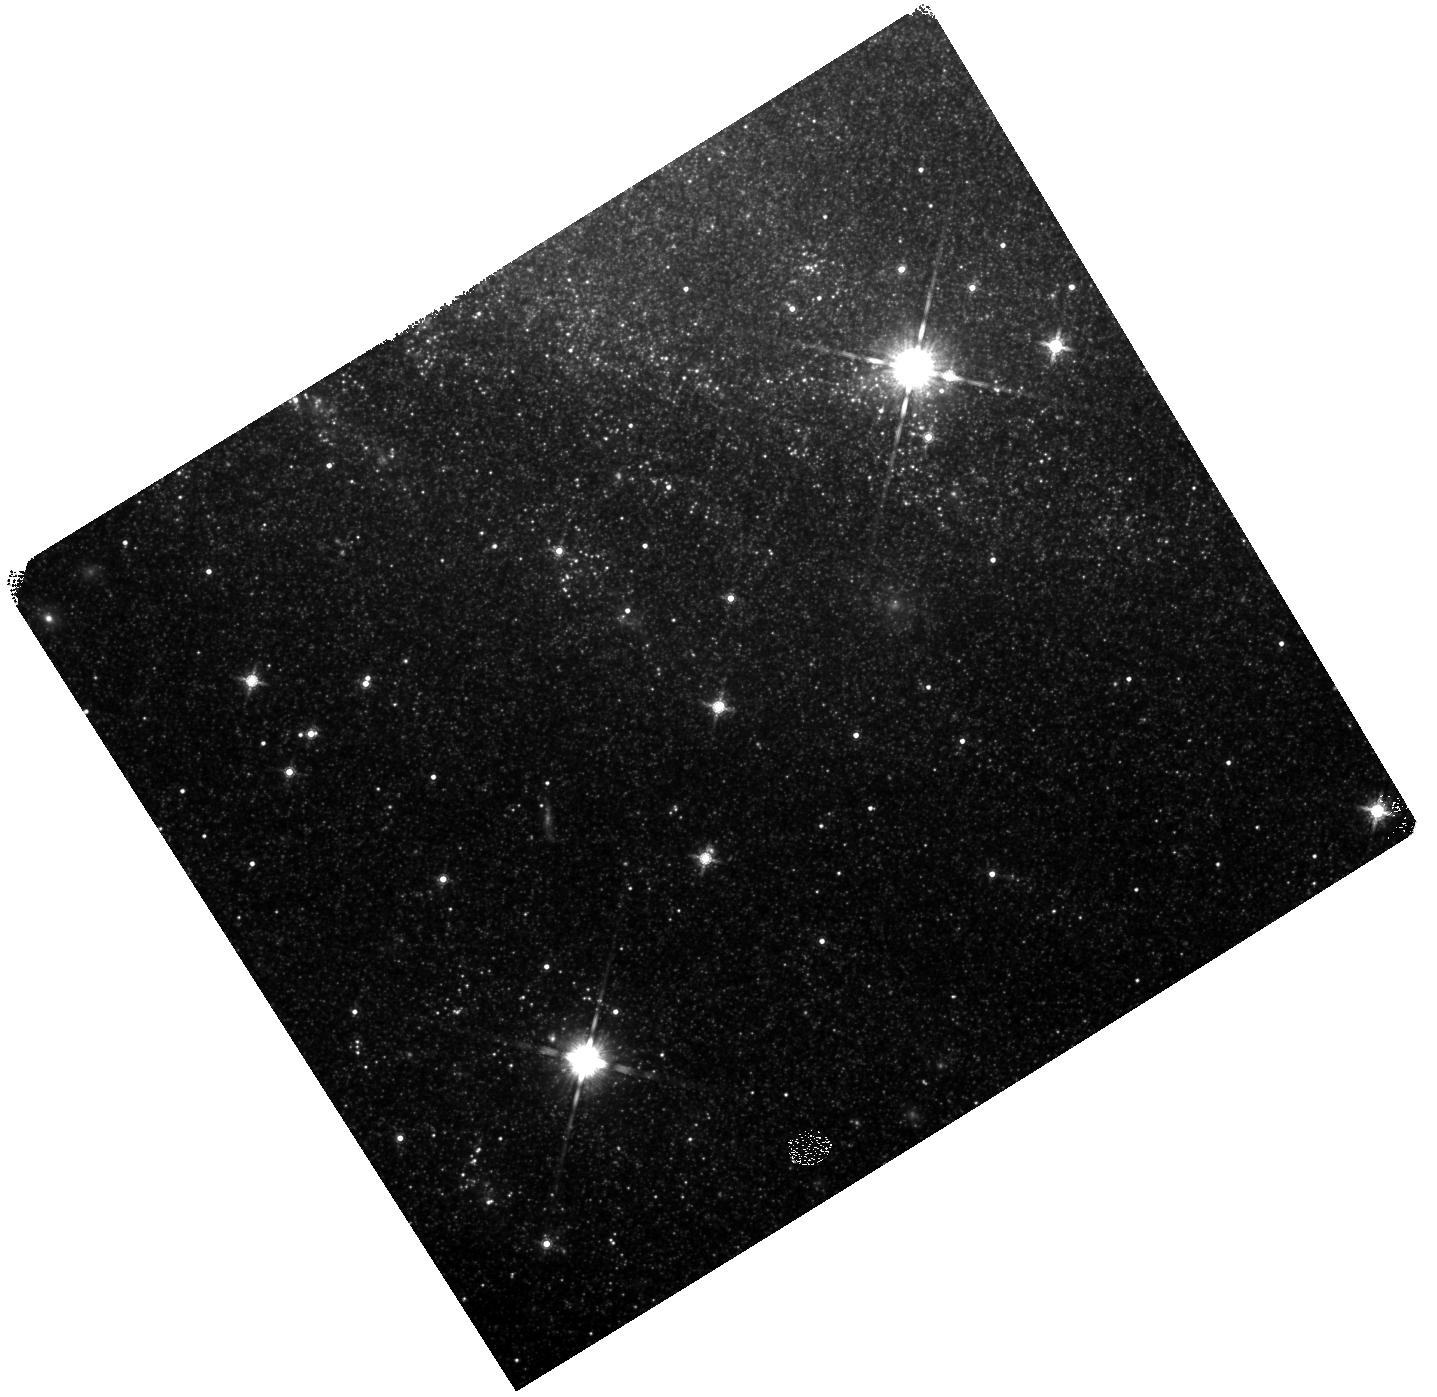
Target: SN2008S. Instrument: WFC3/IR. Filter: F160W. Exposure: 35 min. Observation ID: hst_12331_01_wfc3_ir_f160w_ibky01

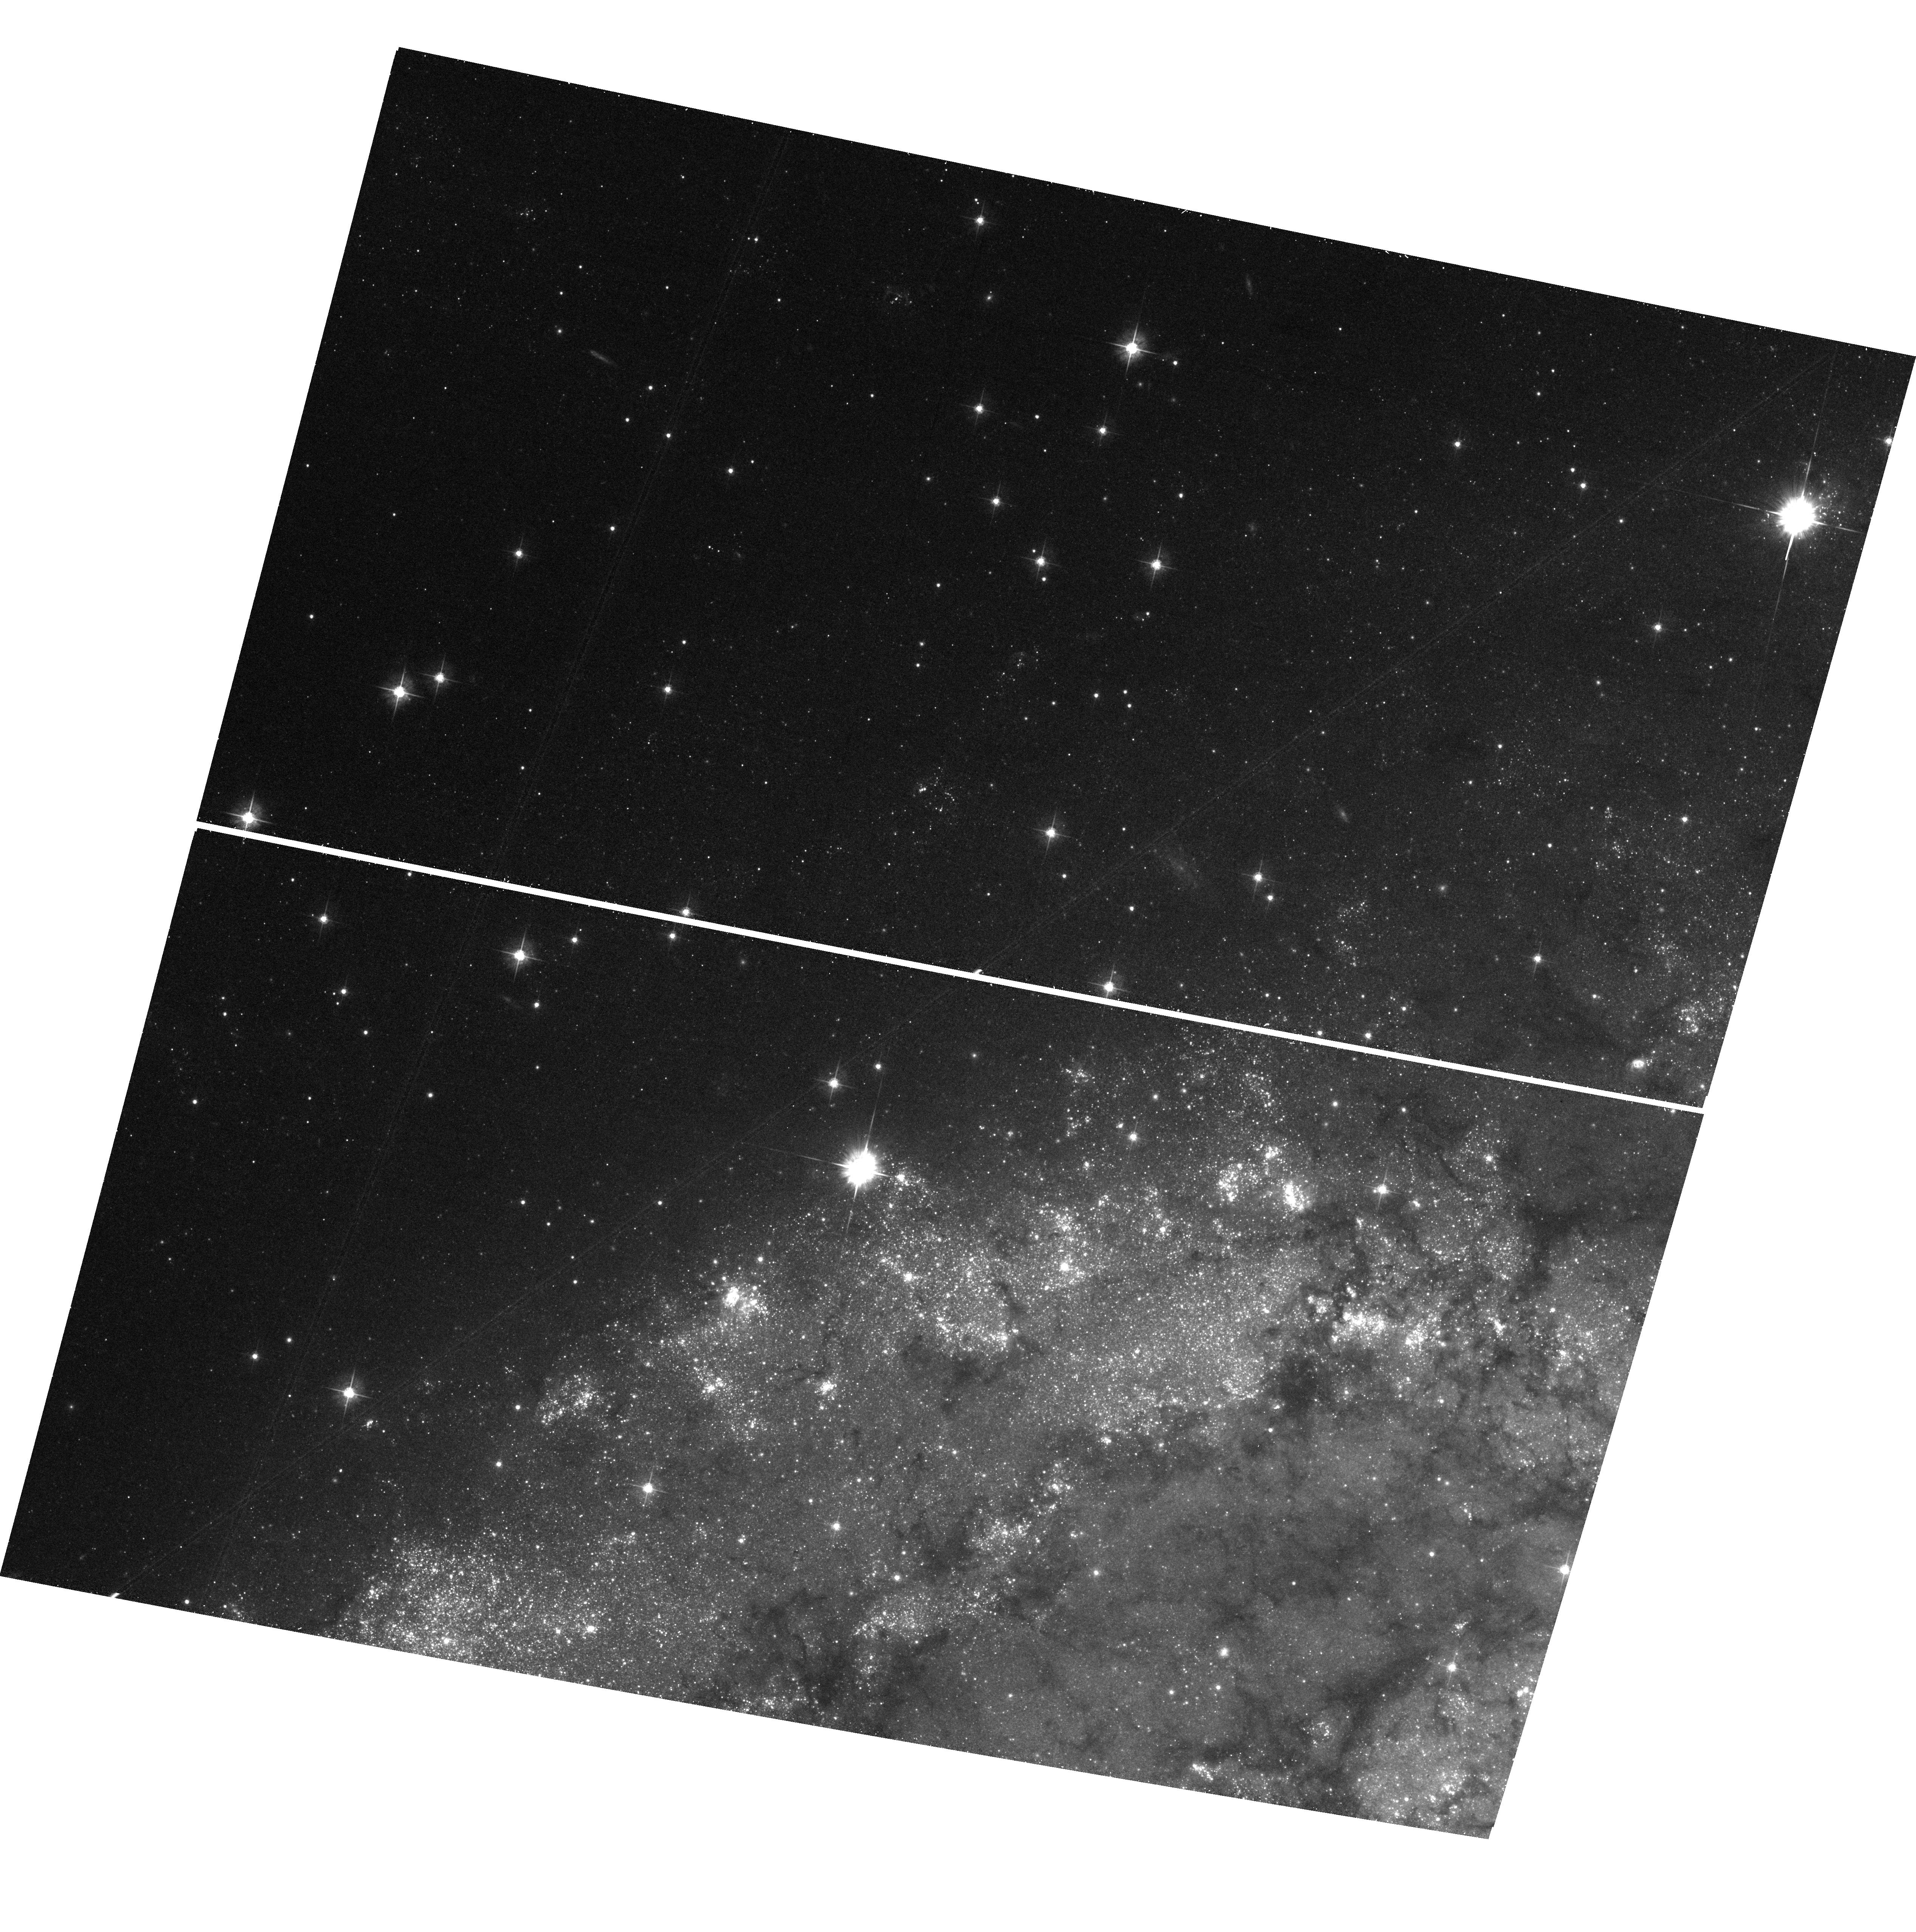
Target: field at RA 308.806°, Dec 60.192°. Instrument: ACS/WFC. Filter: F555W. Exposure: 40 min. Observation ID: hst_12331_02_acs_wfc_f555w_jbky02

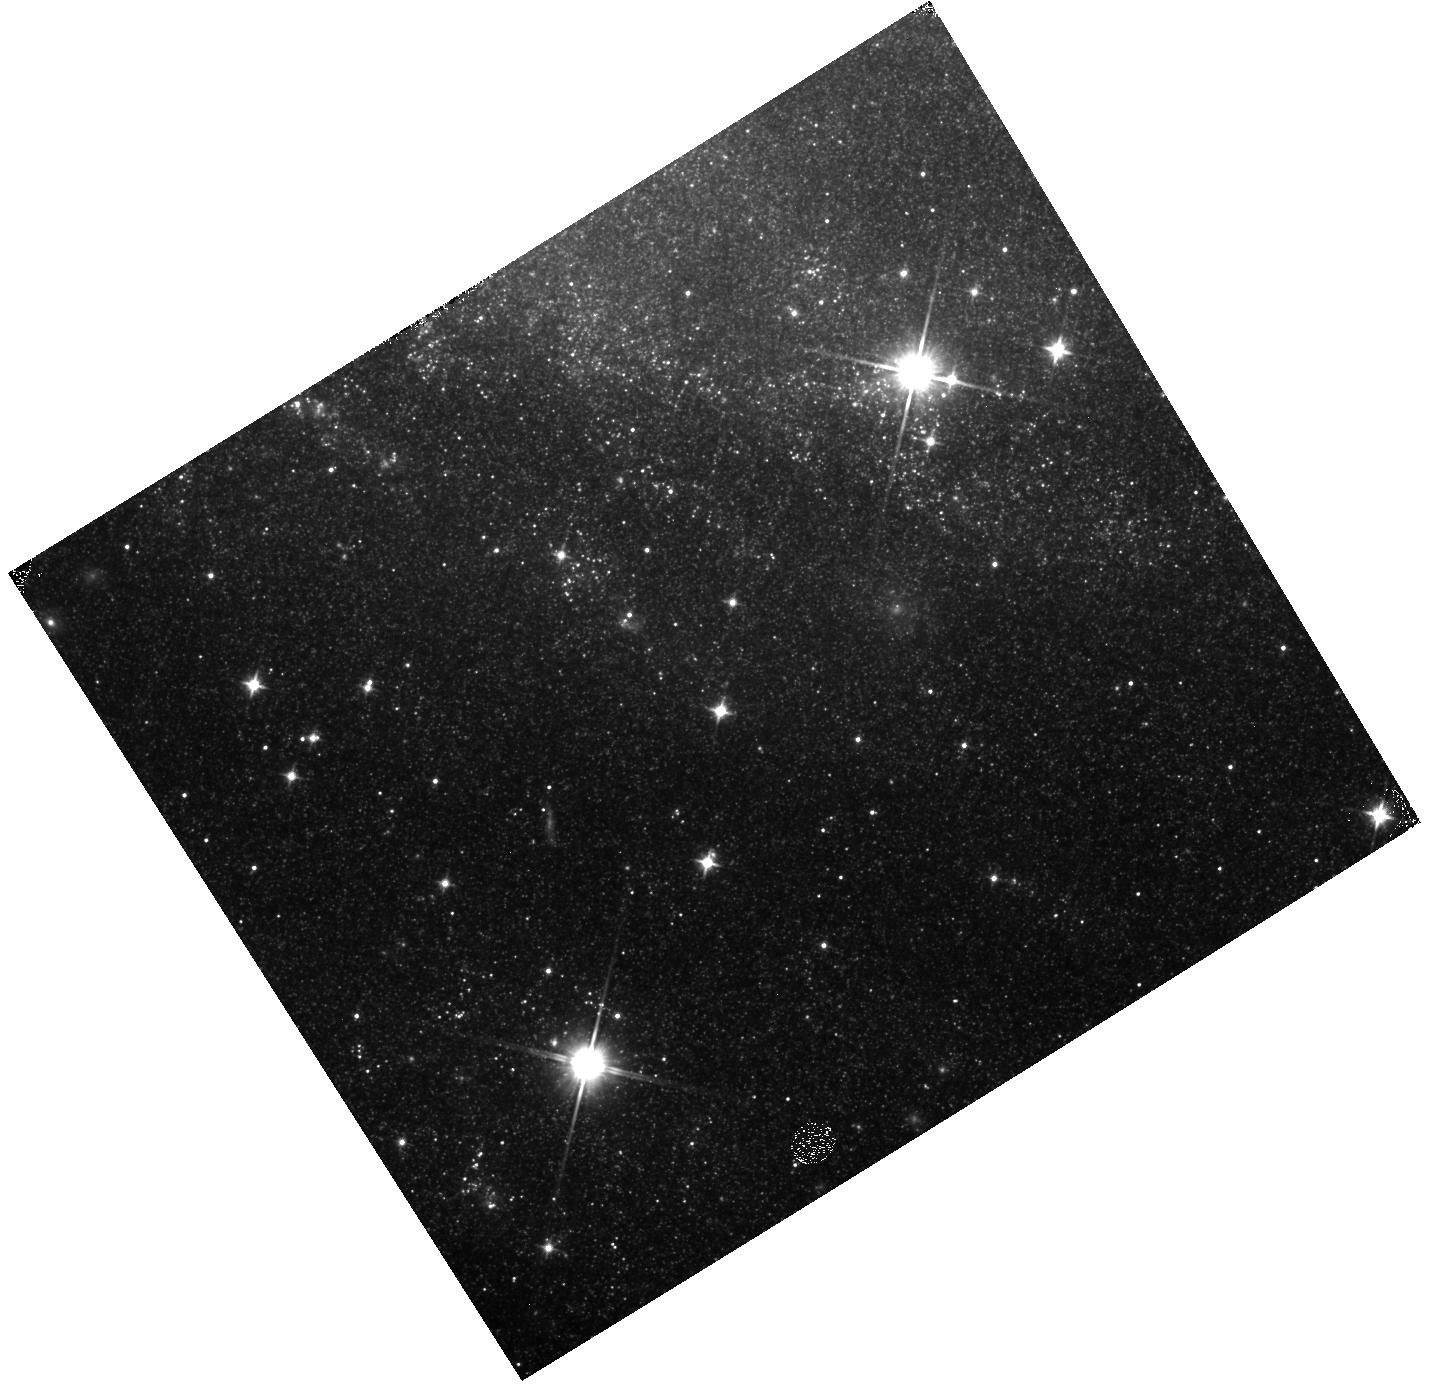
Target: SN2008S. Instrument: WFC3/IR. Filter: F110W. Exposure: 13 min. Observation ID: hst_12331_02_wfc3_ir_f110w_ibky02

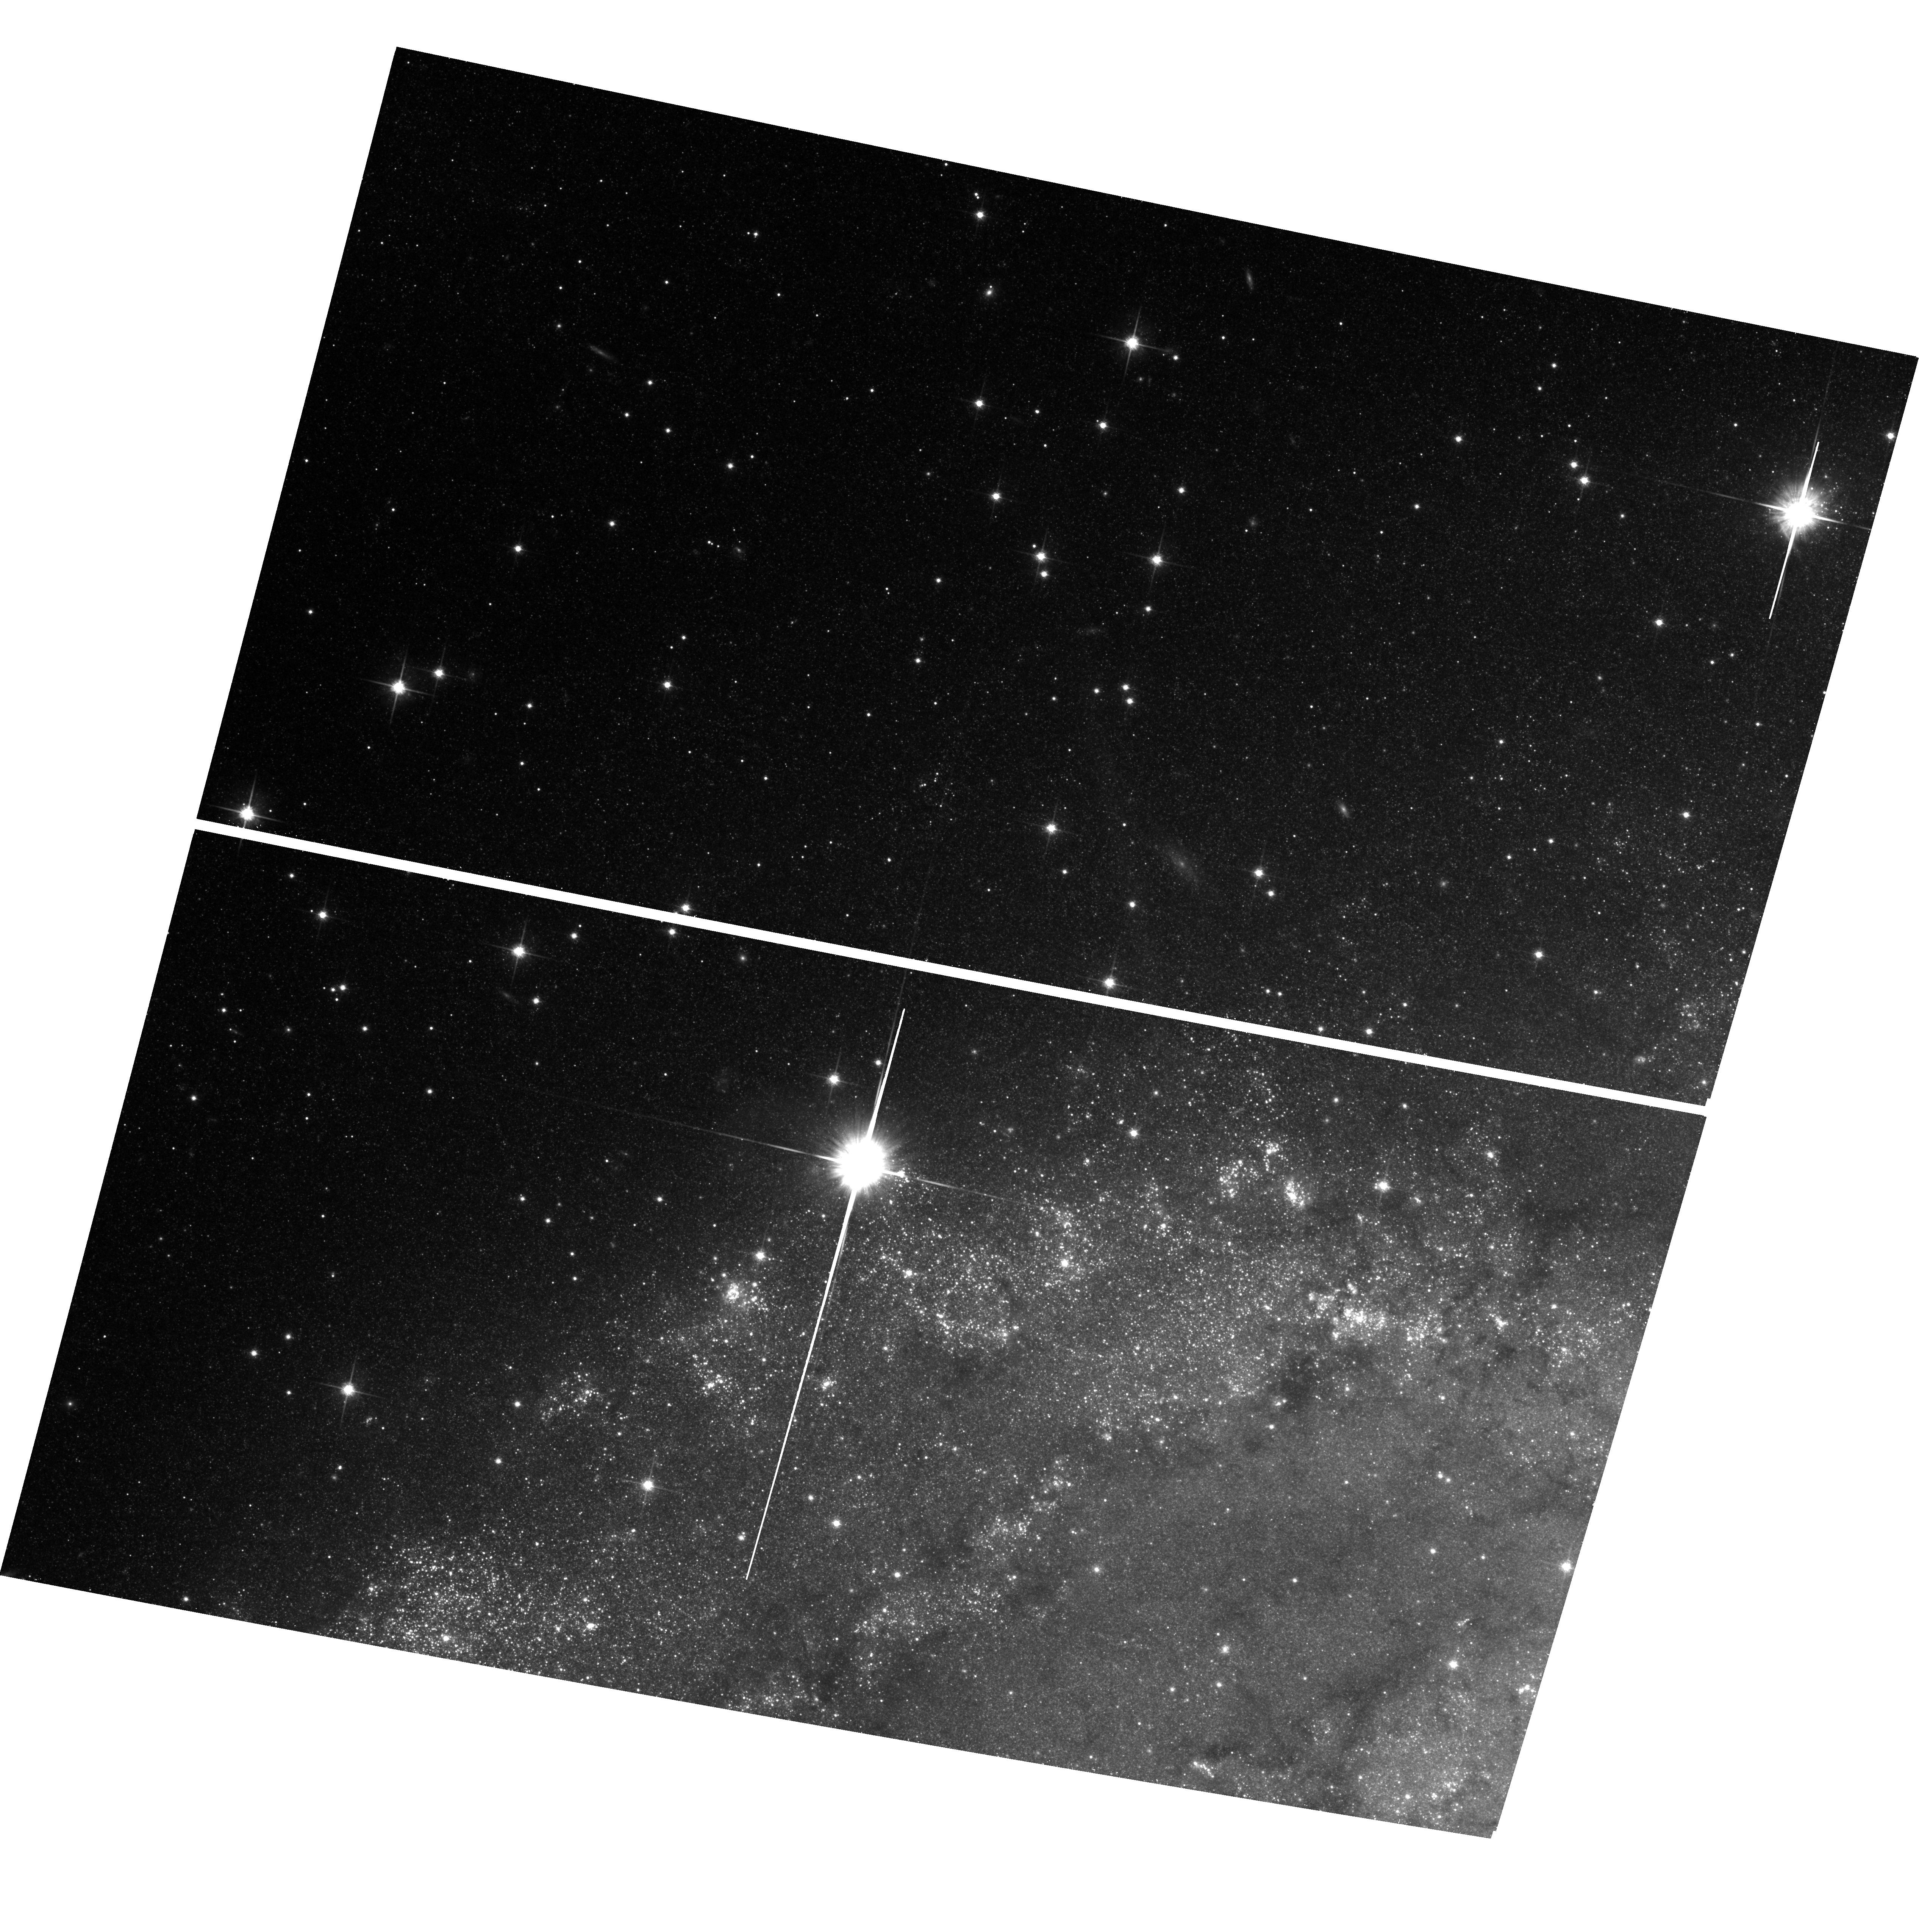
Target: field at RA 308.806°, Dec 60.192°. Instrument: ACS/WFC. Filter: F814W. Exposure: 40 min. Observation ID: hst_12331_01_acs_wfc_f814w_jbky01

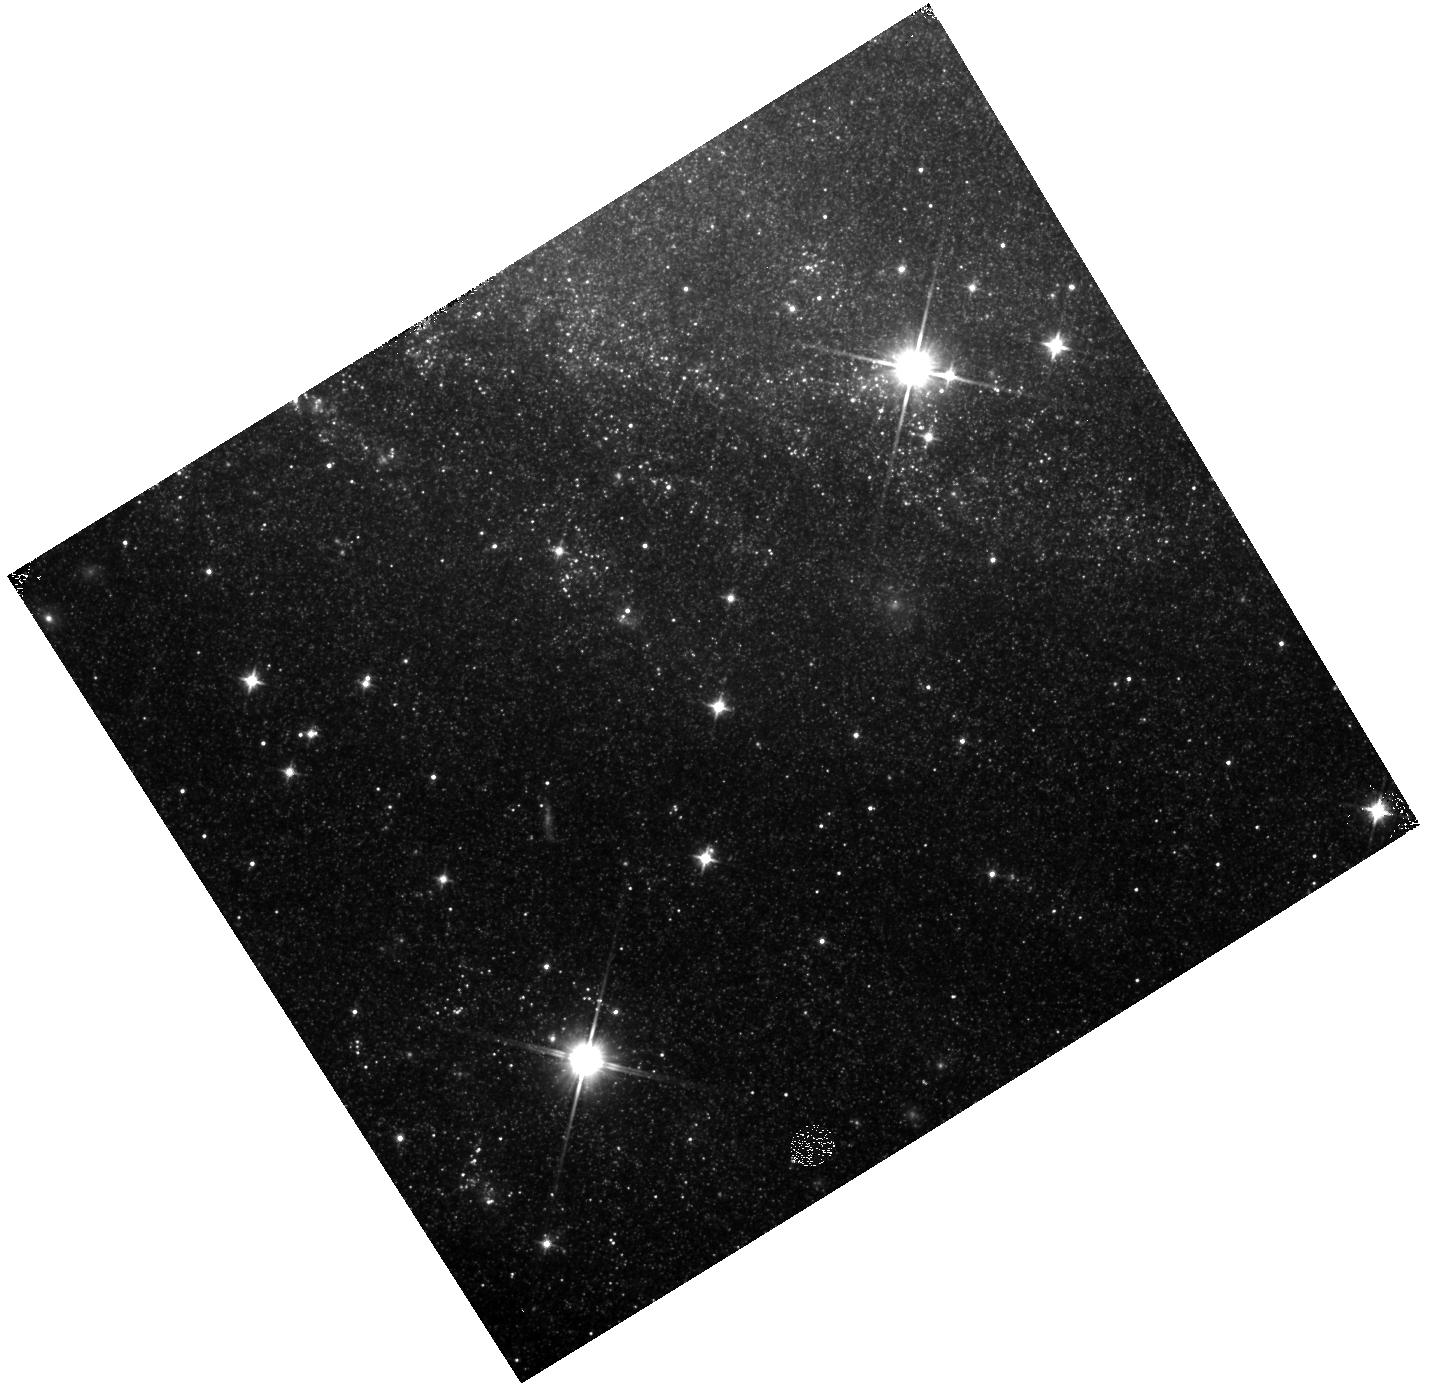
Target: SN2008S. Instrument: WFC3/IR. Filter: F110W. Exposure: 13 min. Observation ID: hst_12331_01_wfc3_ir_f110w_ibky01

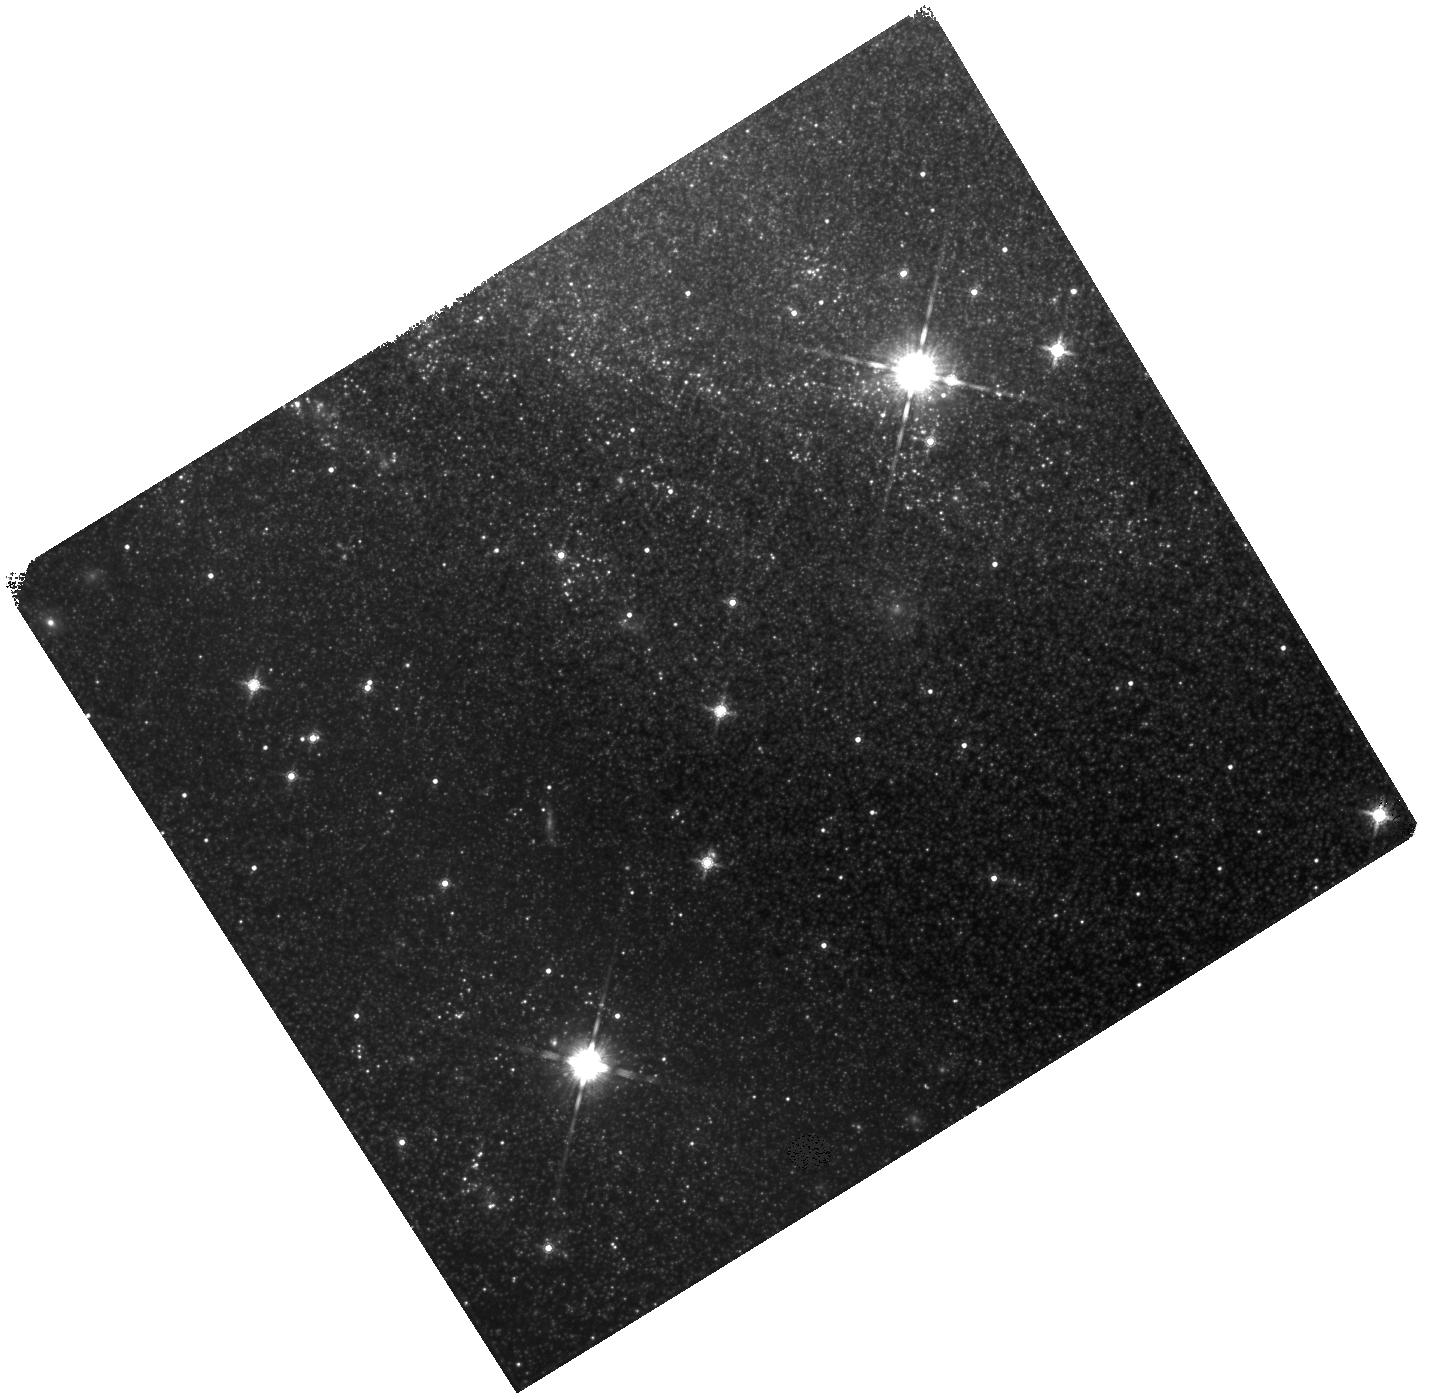
Target: SN2008S. Instrument: WFC3/IR. Filter: F160W. Exposure: 35 min. Observation ID: hst_12331_02_wfc3_ir_f160w_ibky02

Massive Star CSI: Has The Progenitor of SN2008S Vanished? (PI: Kochanek, Chris S.)

SN2008S in NGC6946 is the prototype of a new class of optical transients. Its luminosity was low for a Type II supernova, and the progenitor star was identified as a completely dust obscured log (L/Lsun)=4.5, T=440K massive star (~10 Msun) in archival Spitzer data. It is uncertain whether this is a new class of low?luminosity supernova (e.g. an electron capture supernova) or a new class of massive star outburst. The transient has now faded to the point where the source is again invisible in the optical. Near?IR detections are consistent with a somewhat hotter source, T~1200K, somewhat brighter than the progenitor and still fading at ~3 mag/year. Using two epochs of IRAC observations to constrain the mid?IR emission, and two epochs of HST H?band/J-band observations to constrain emission from cool stars, we will solve this mystery by either identifying and characterizing the surviving progenitor or ruling out its survival.